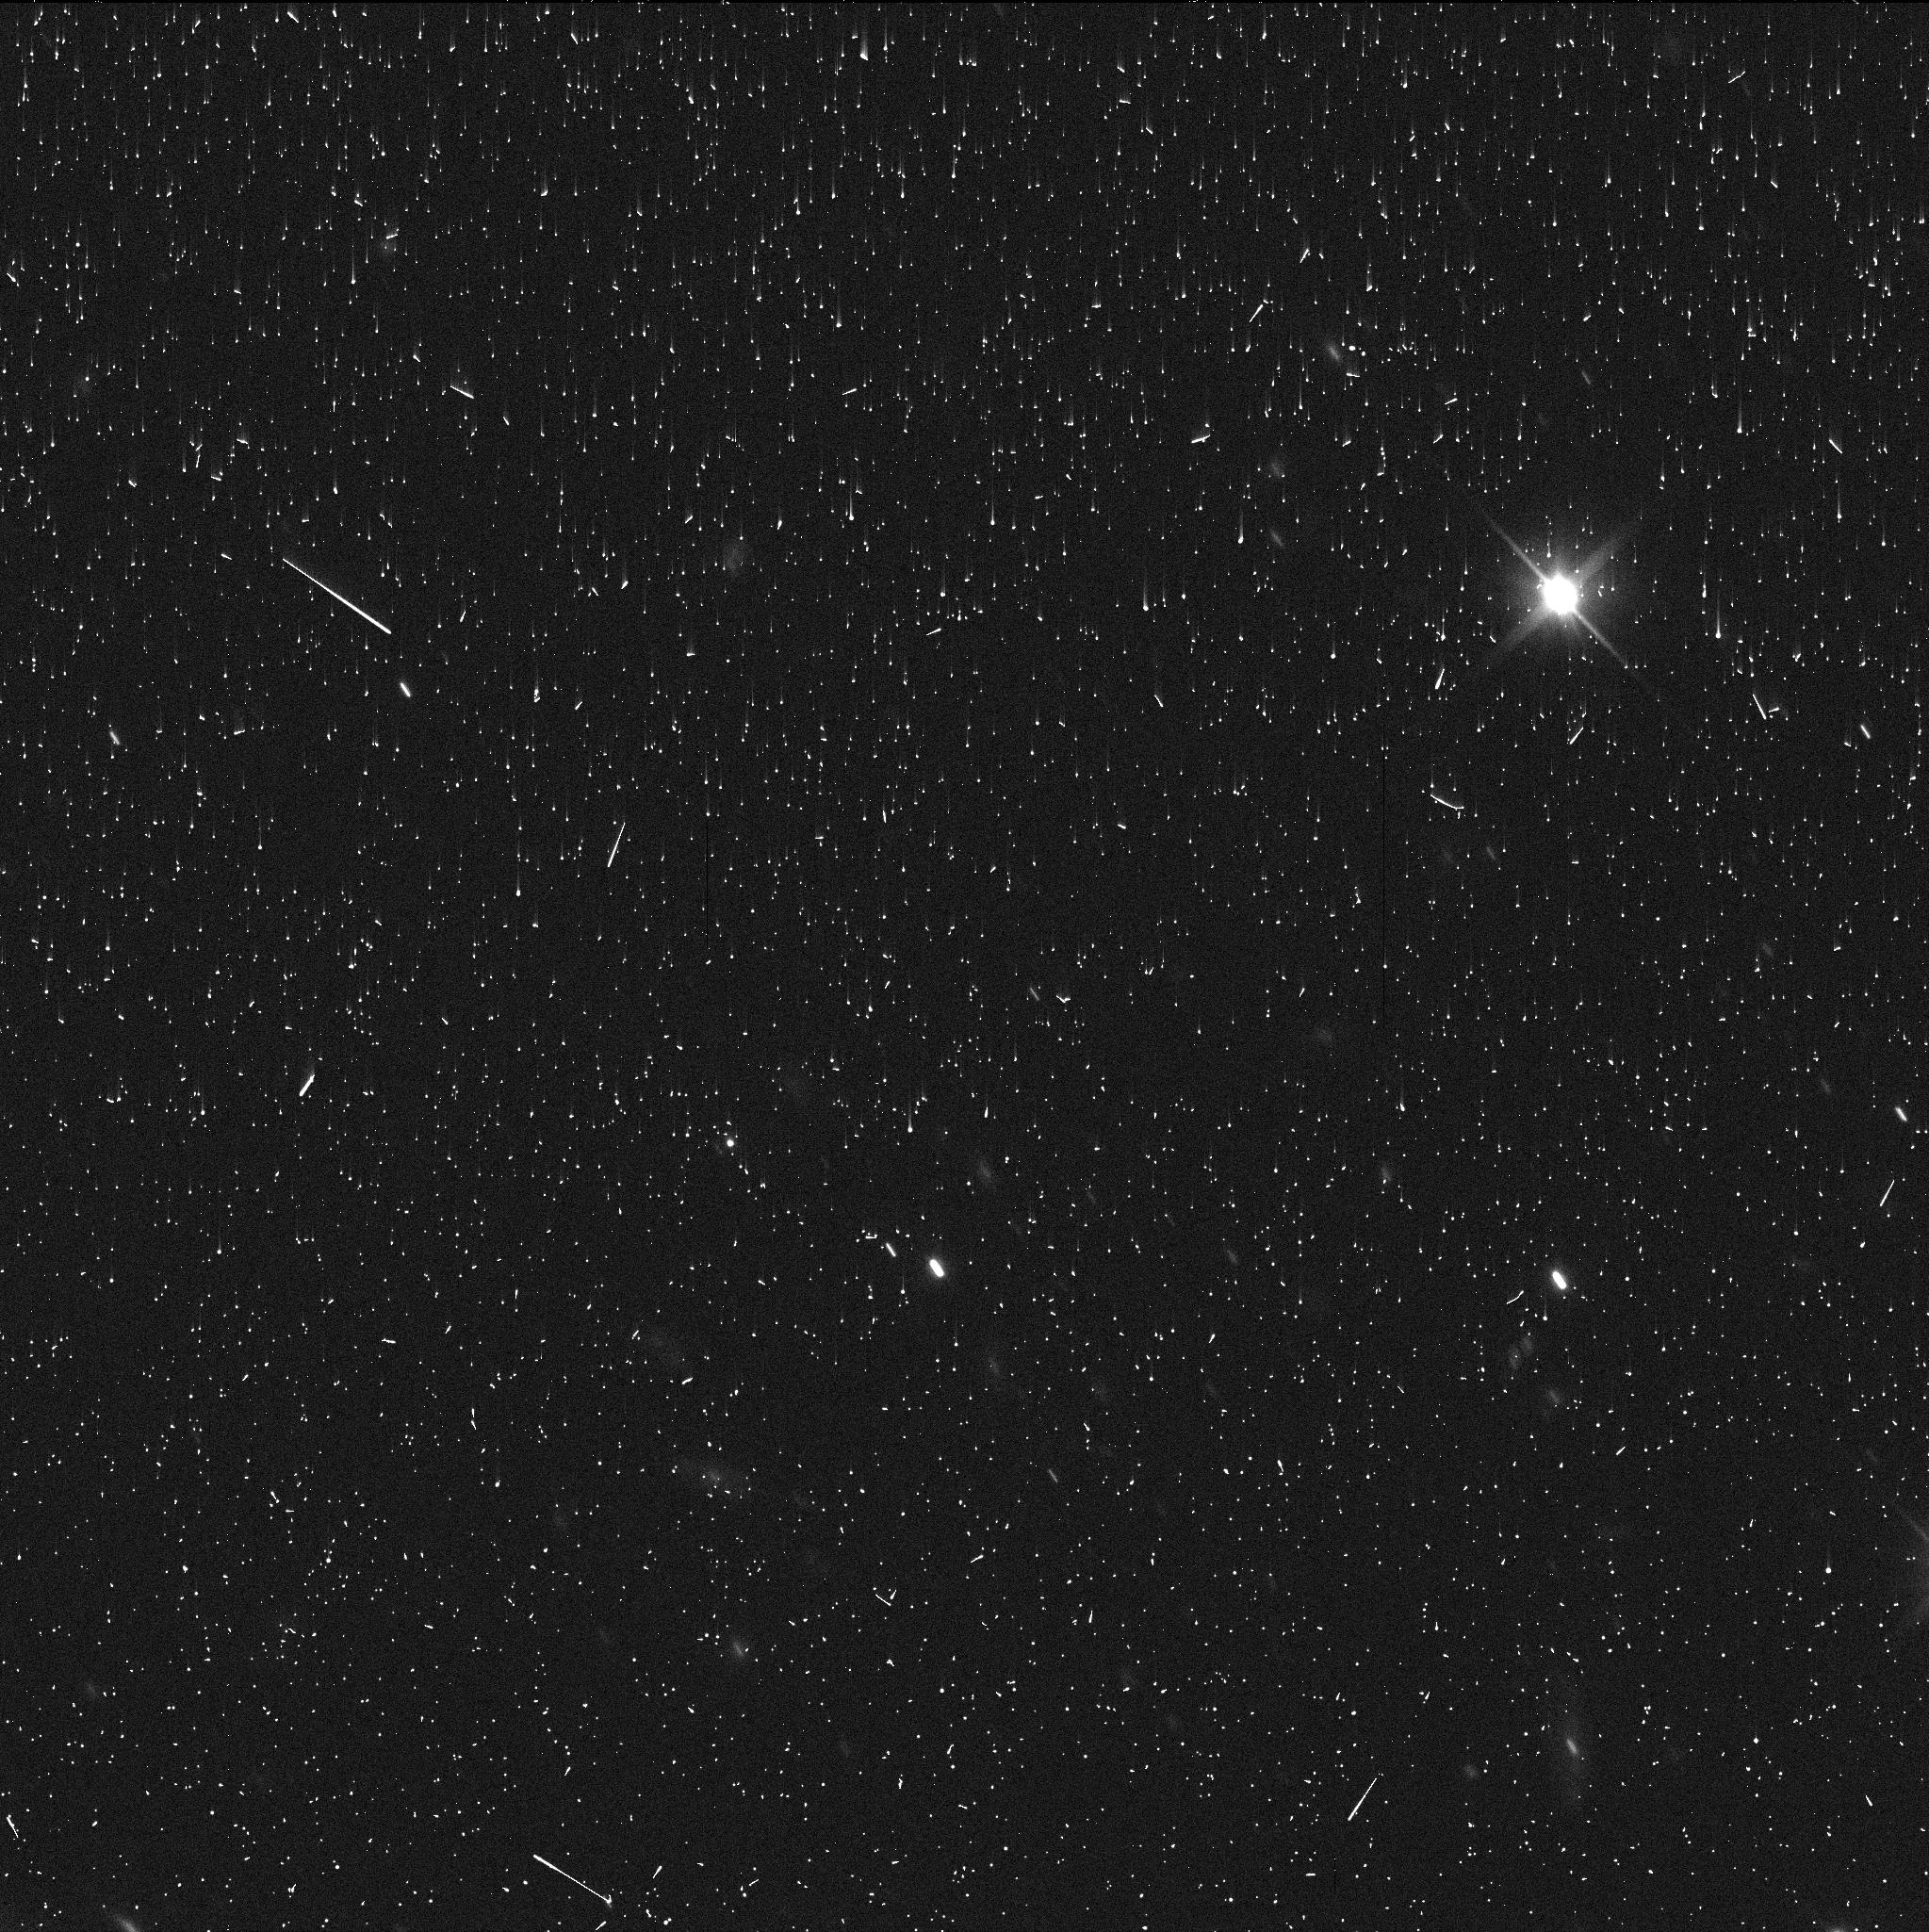
Target: 2013KZ18. Instrument: WFC3/UVIS. Filter: F350LP. Exposure: 5 min. Observation ID: ie7148z1q

Centaurs and Activity Beyond the Water Sublimation Zone (PI: Jewitt, David)

Centaurs are icy objects in dynamical transition between the Kuiper belt, where they originate, and the Jupiter family comets. Water ice in inward drifting Centaurs should begin to sublimate measurably when their perihelion reaches the orbit of Jupiter (5 AU). Instead, a fraction of Centaurs become active (have a cometary appearance) even with perihelia at Saturn (10 AU). Of the many suggestions made for the origin of this distant activity, the current favorite and the one with the largest impact on cometary science is the crystallization of amorphous water ice. Amorphous ice is an excellent carrier of supervolatiles (e.g. CO, N2) which are released upon the exothermic transition to crystalline ice. If Centaur ice is amorphous, then so must be Kuiper belt ice, setting strong constraints on the internal temperature vs. time history of the Kuiper belt objects. If the crystallization hypothesis is correct, we should never find an active Centaur with a perihelion substantially beyond the so-called crystallization line at about 12 AU (because temperatures there are too low to trigger crystallization). We propose a simple search for distant activity in Centaurs with perihelia 15 to 20 AU, in which crystallization cannot occur, in order to challenge the crystallization hypothesis. The search is made possible by the tight and stable point spread function and sensitivity to near-nucleus coma of HST.